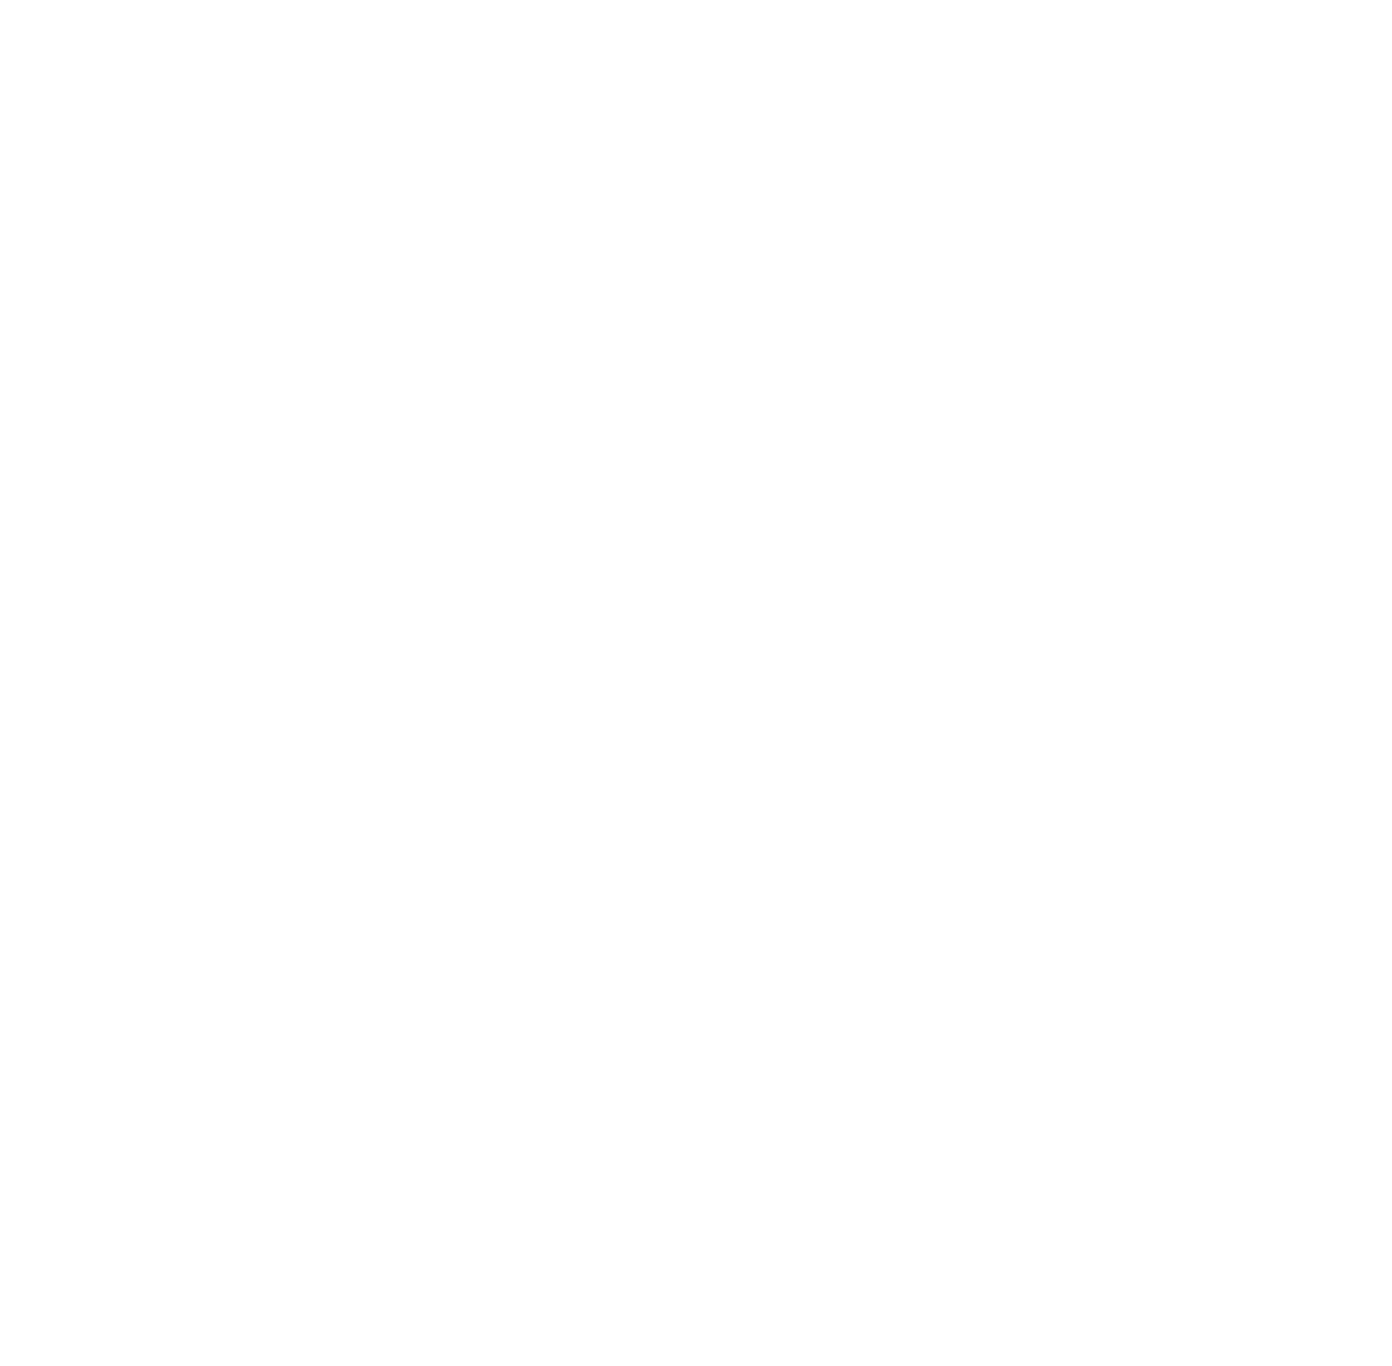
Target: J1202+5416
Instrument: ACS/SBC
Filter: F125LP
Exposure: 30 min
Observation ID: jfec05010

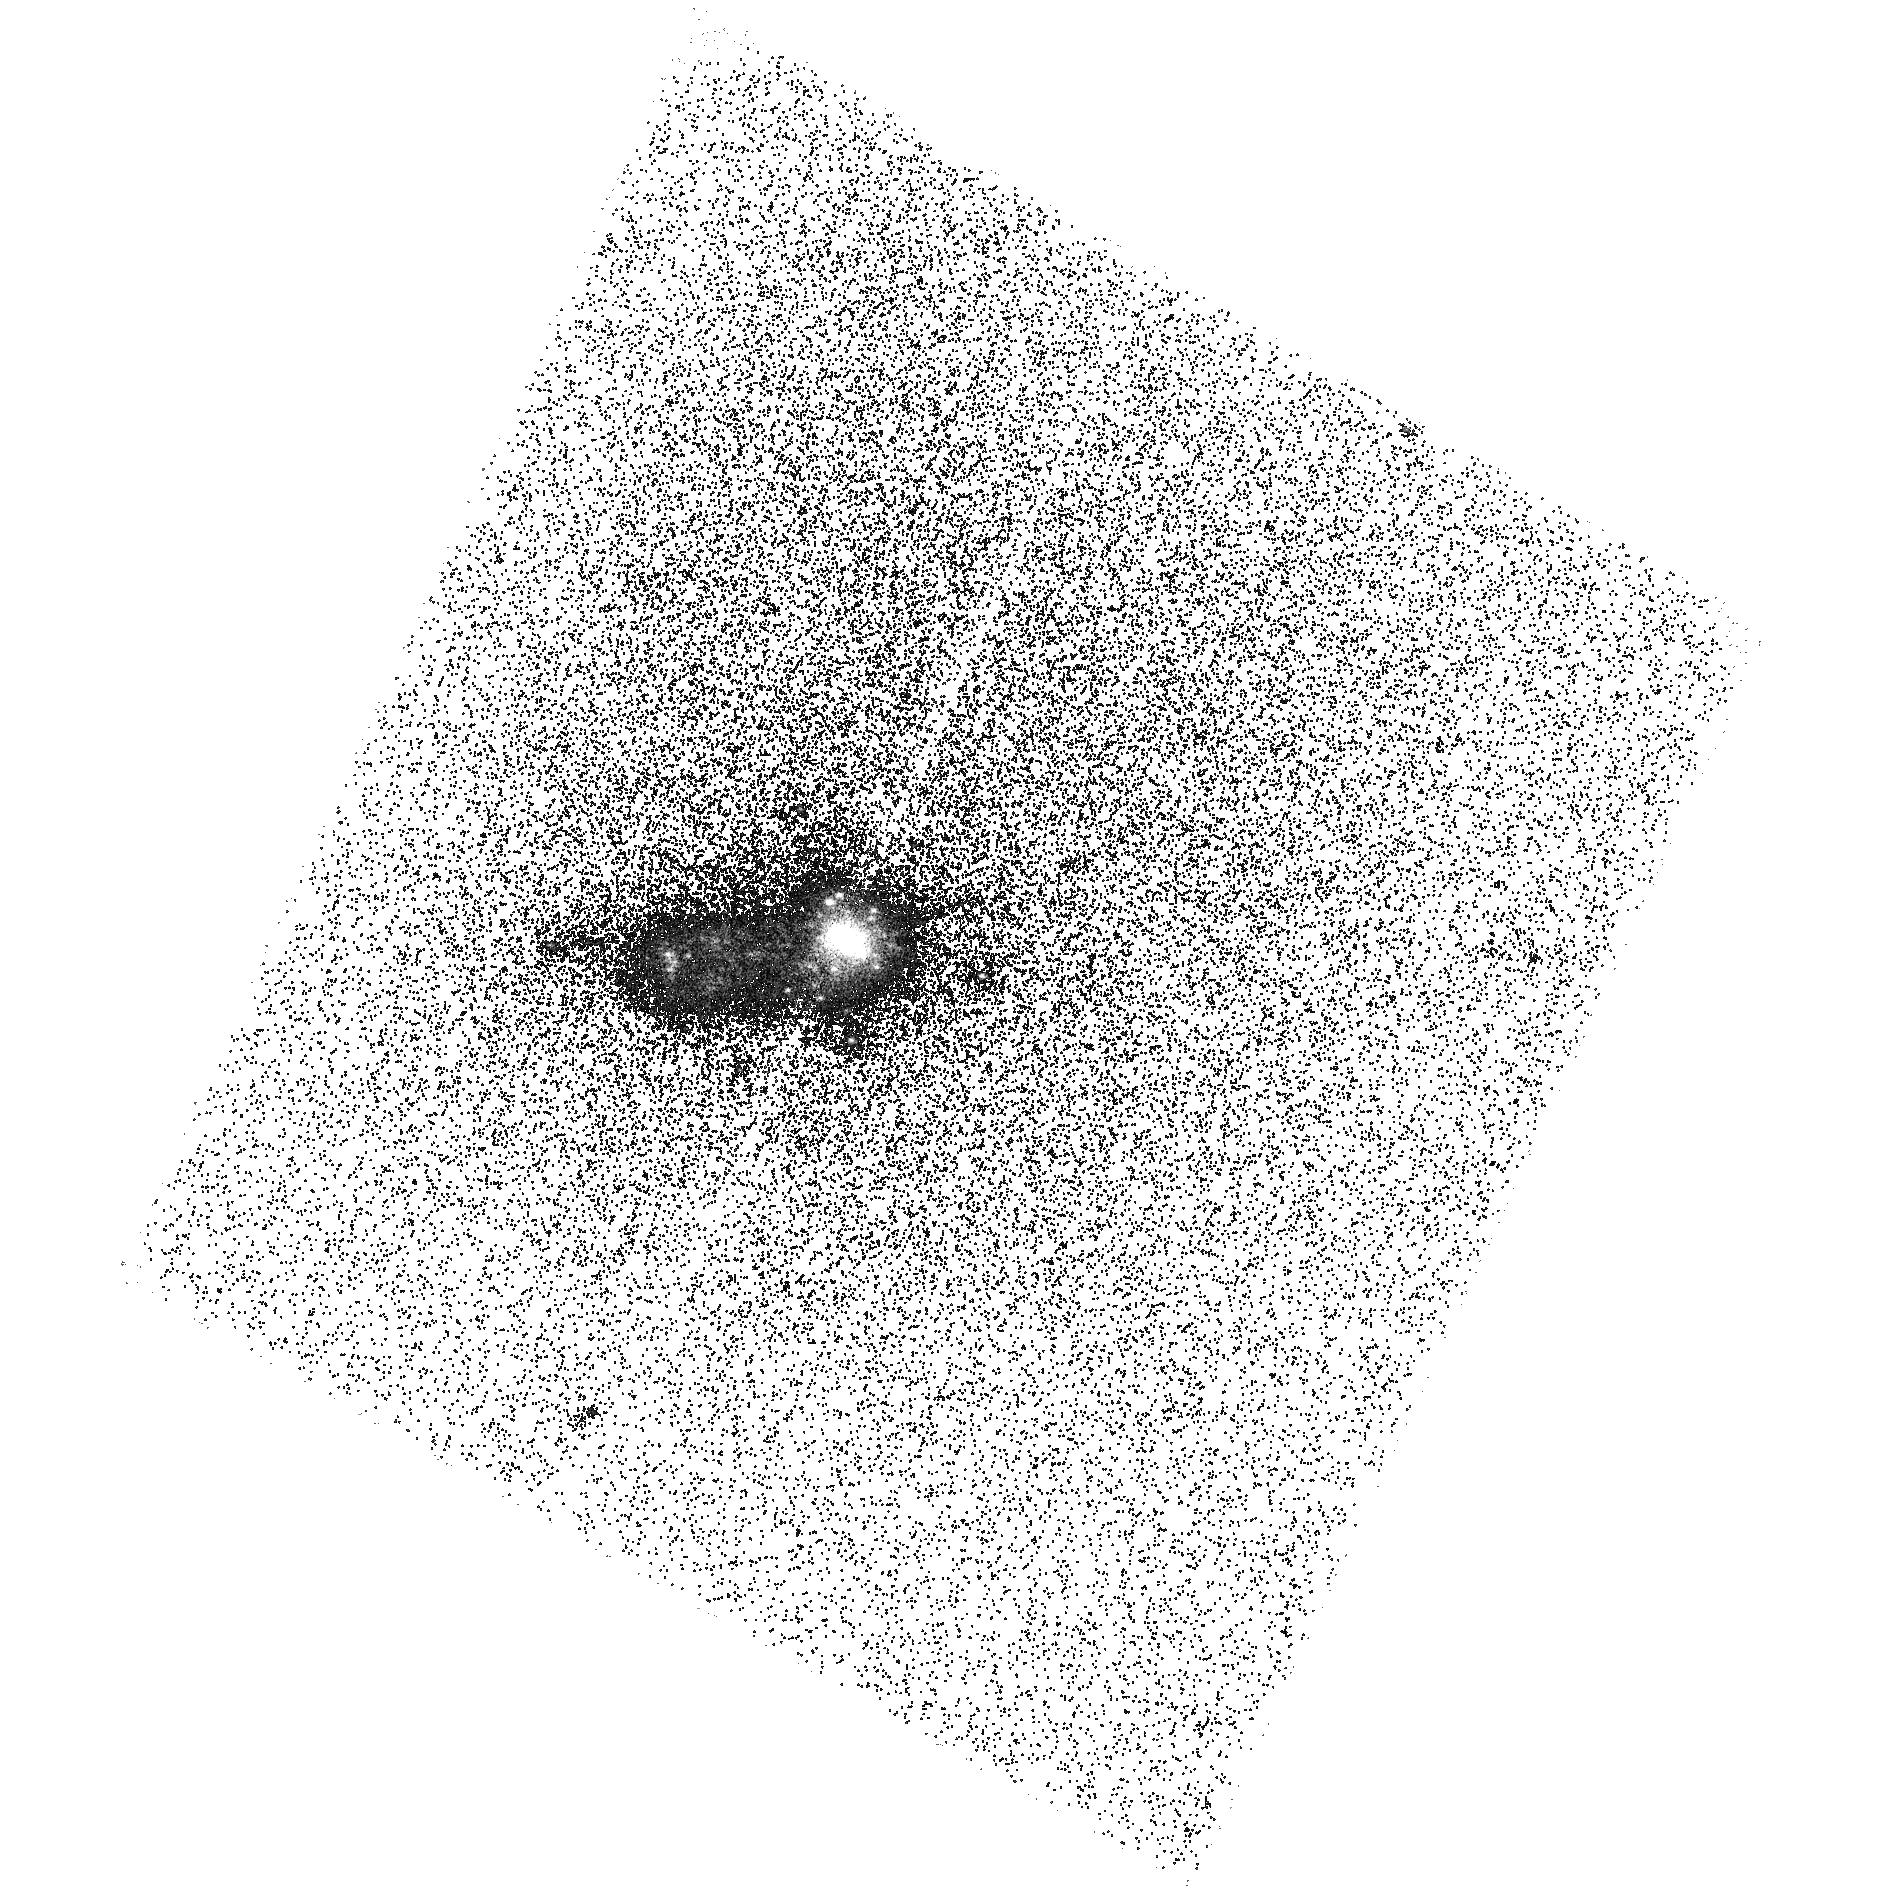
Target: J0947+4138
Instrument: ACS/SBC
Filter: F140LP
Exposure: 34 min
Observation ID: hst_17702_08_acs_sbc_f140lp_jfec08

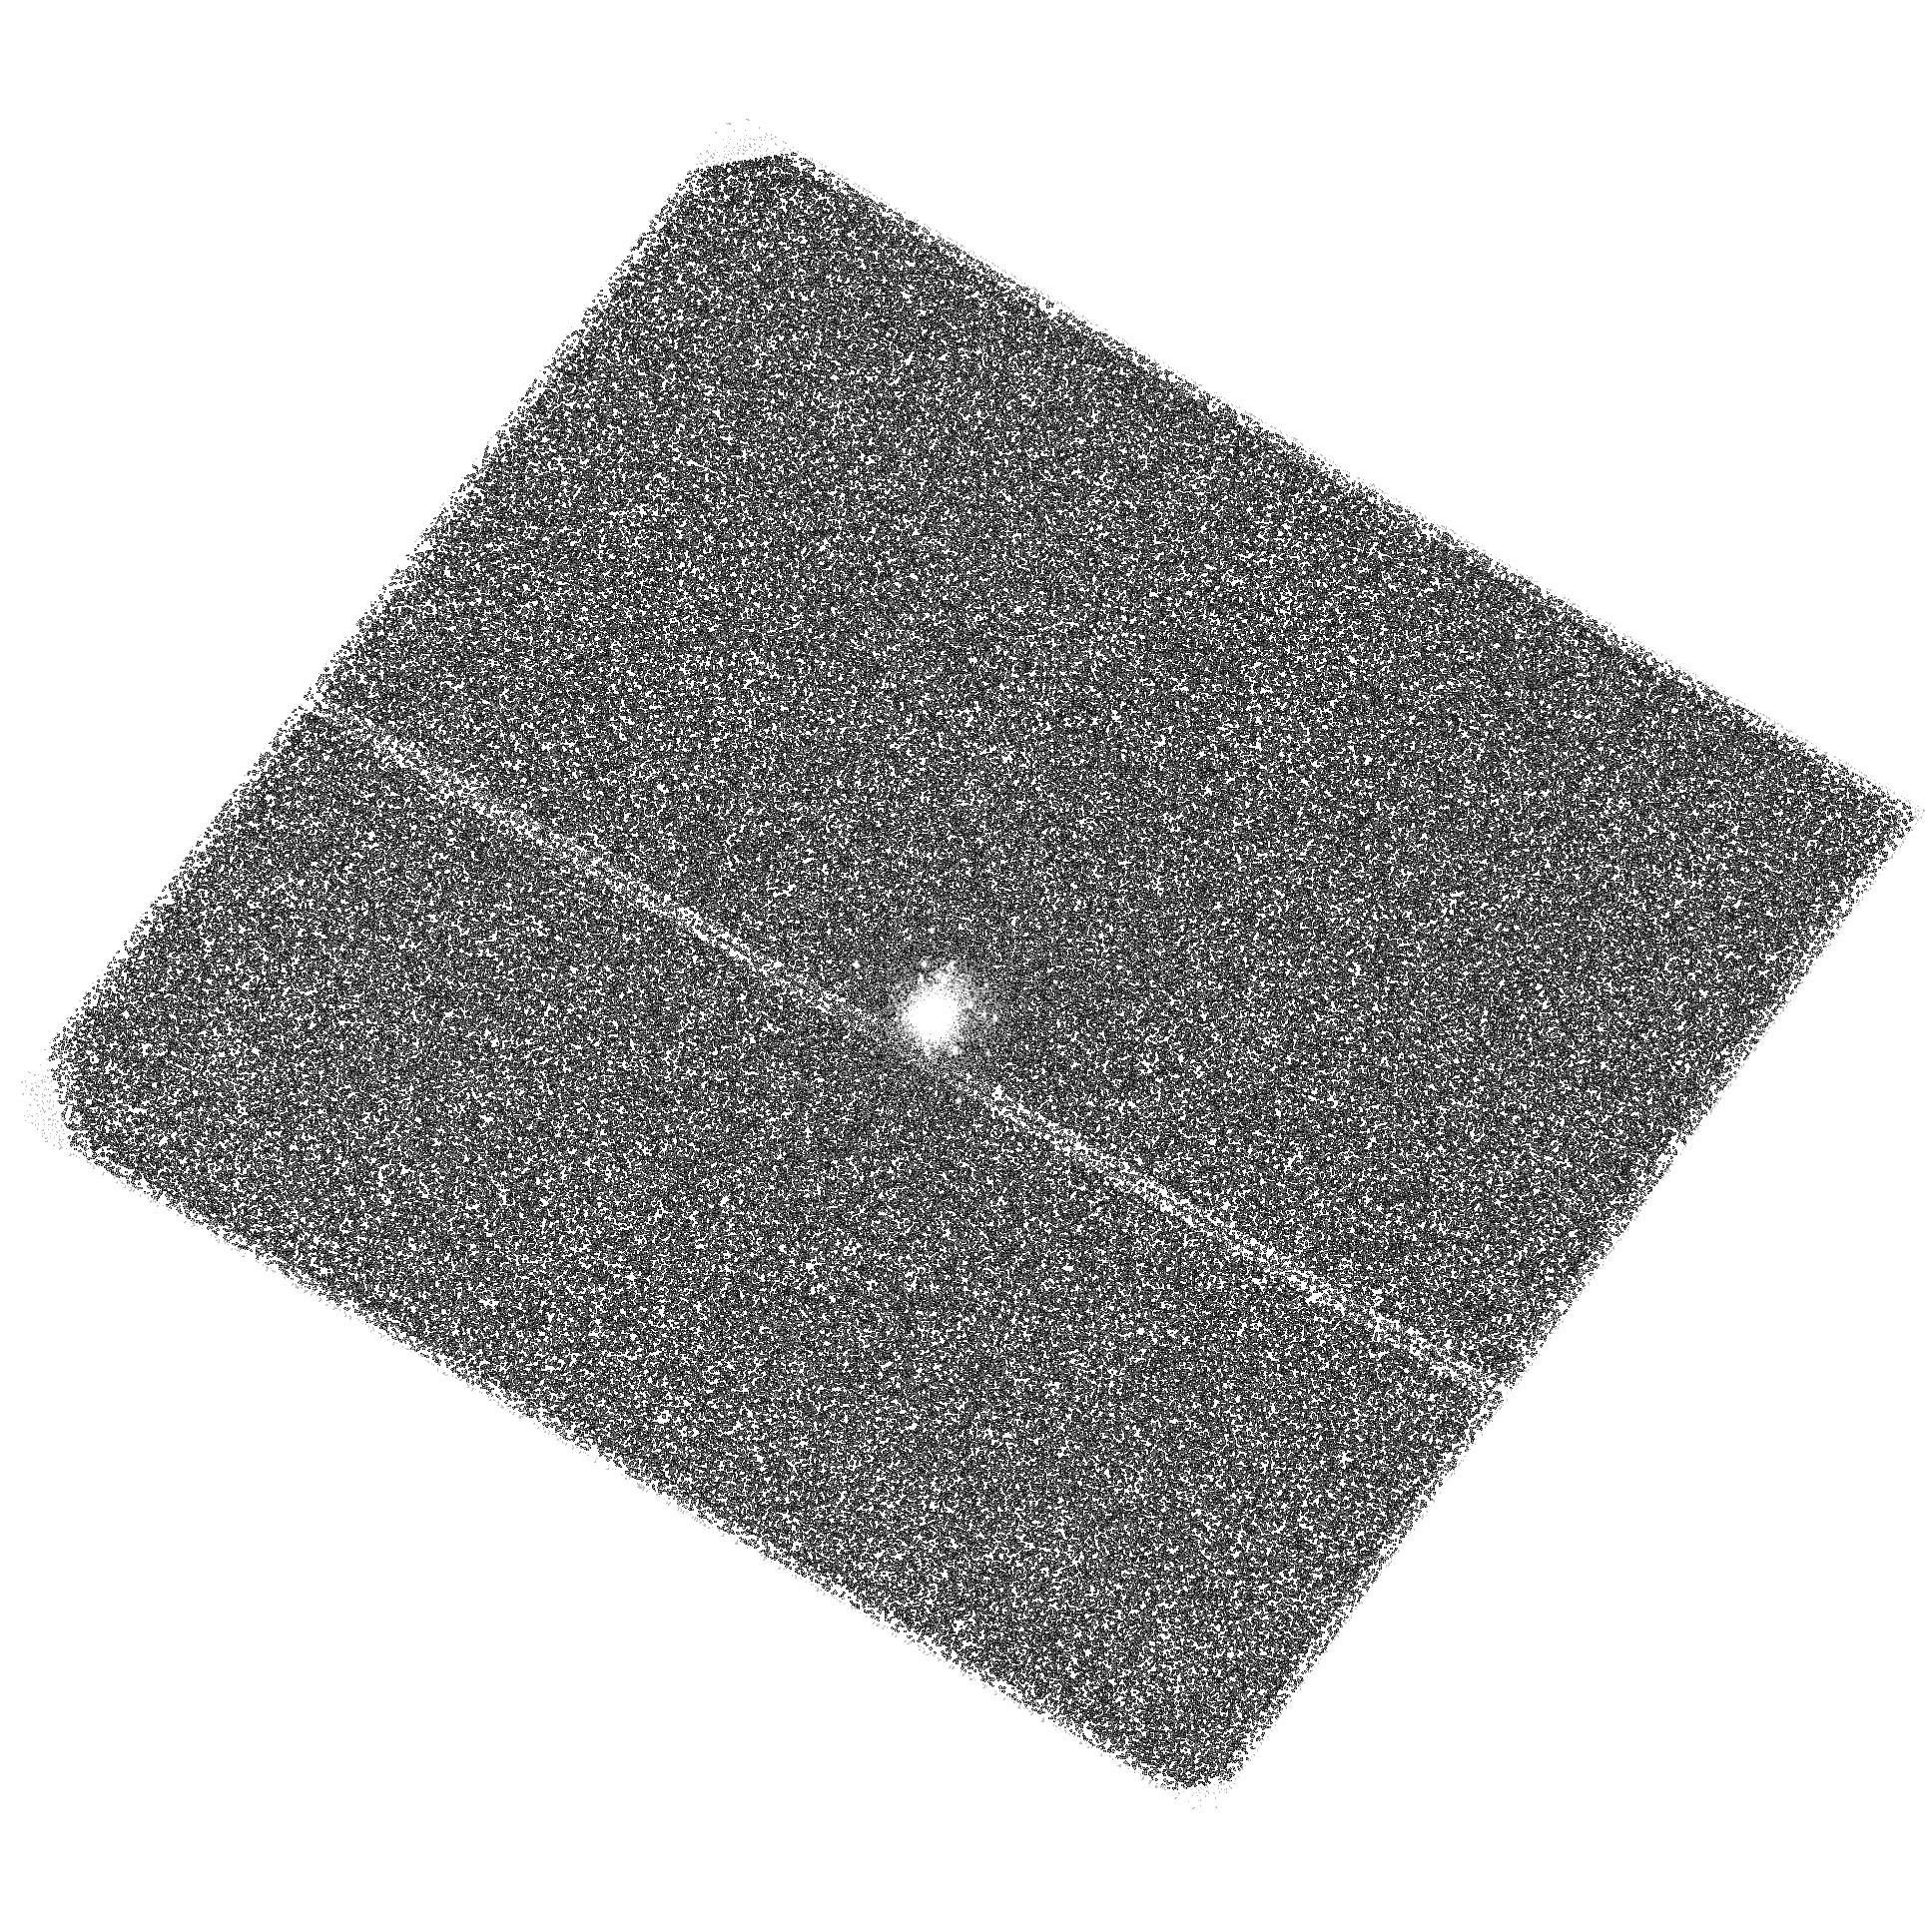
Target: J1325-1136
Instrument: ACS/SBC
Filter: F140LP
Exposure: 14 min
Observation ID: hst_17702_02_acs_sbc_f140lp_jfec02

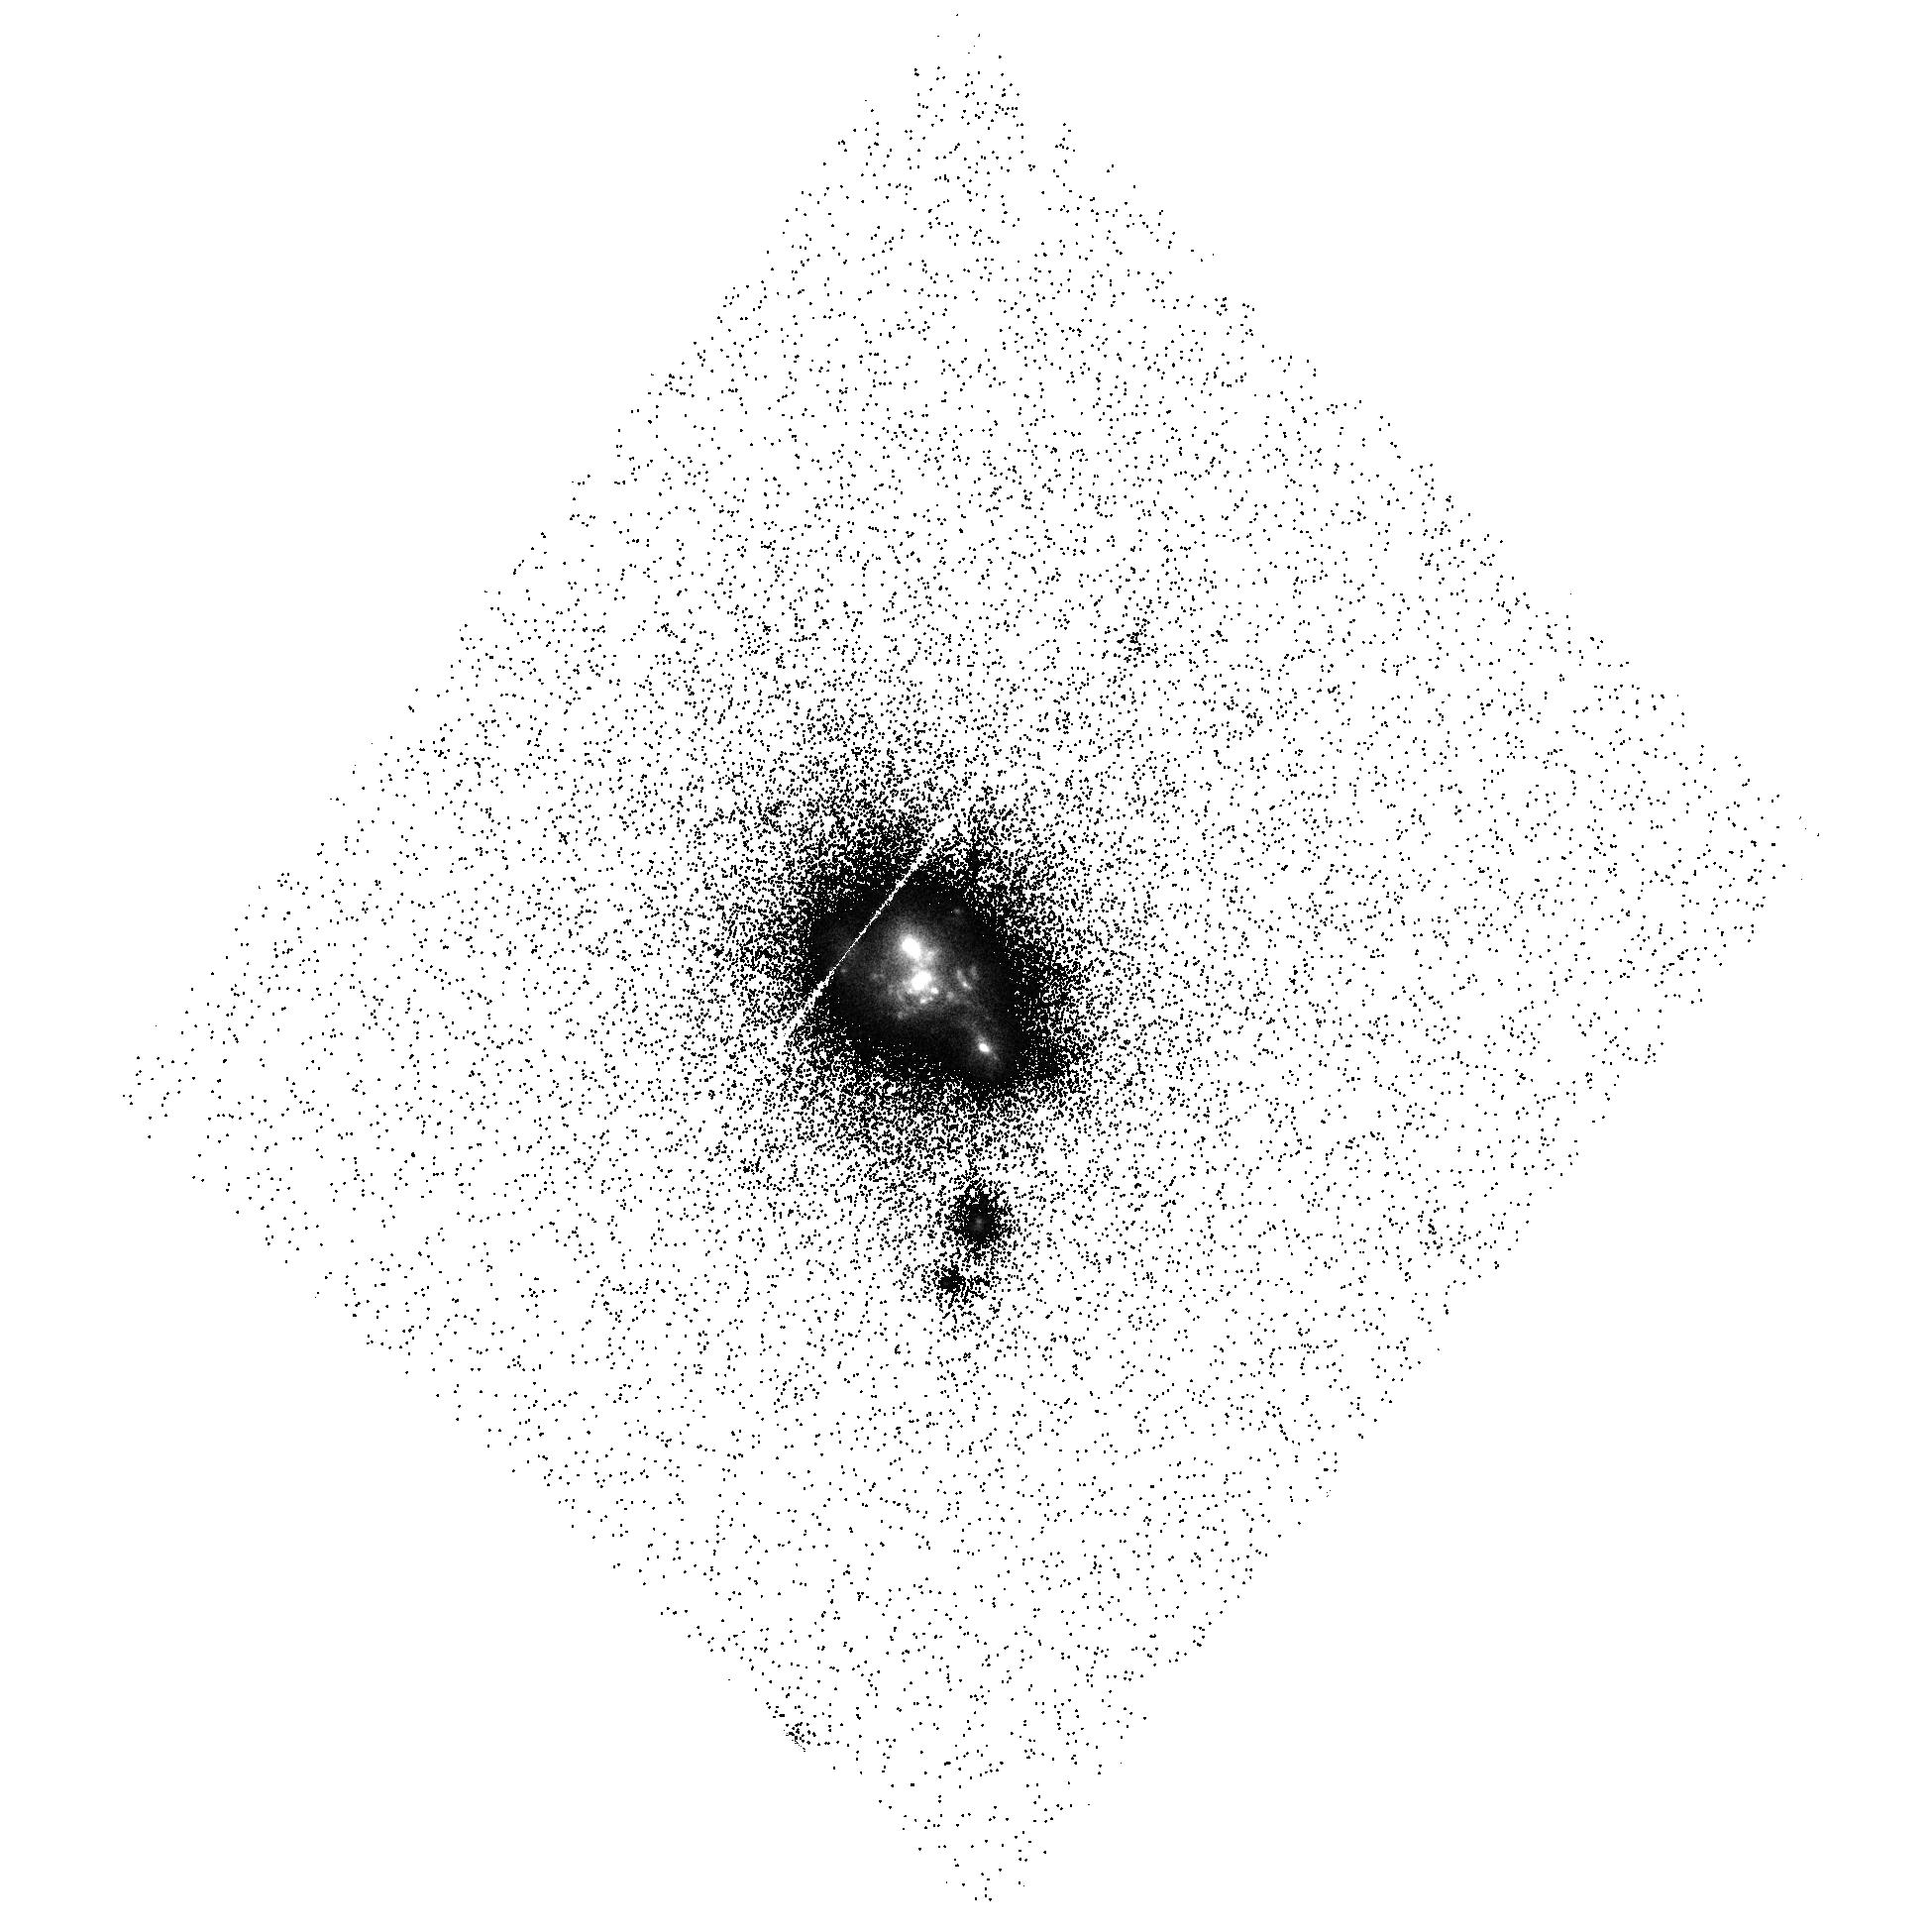
Target: J1253-0312
Instrument: ACS/SBC
Filter: F140LP
Exposure: 9 min
Observation ID: hst_17702_01_acs_sbc_f140lp_jfec01

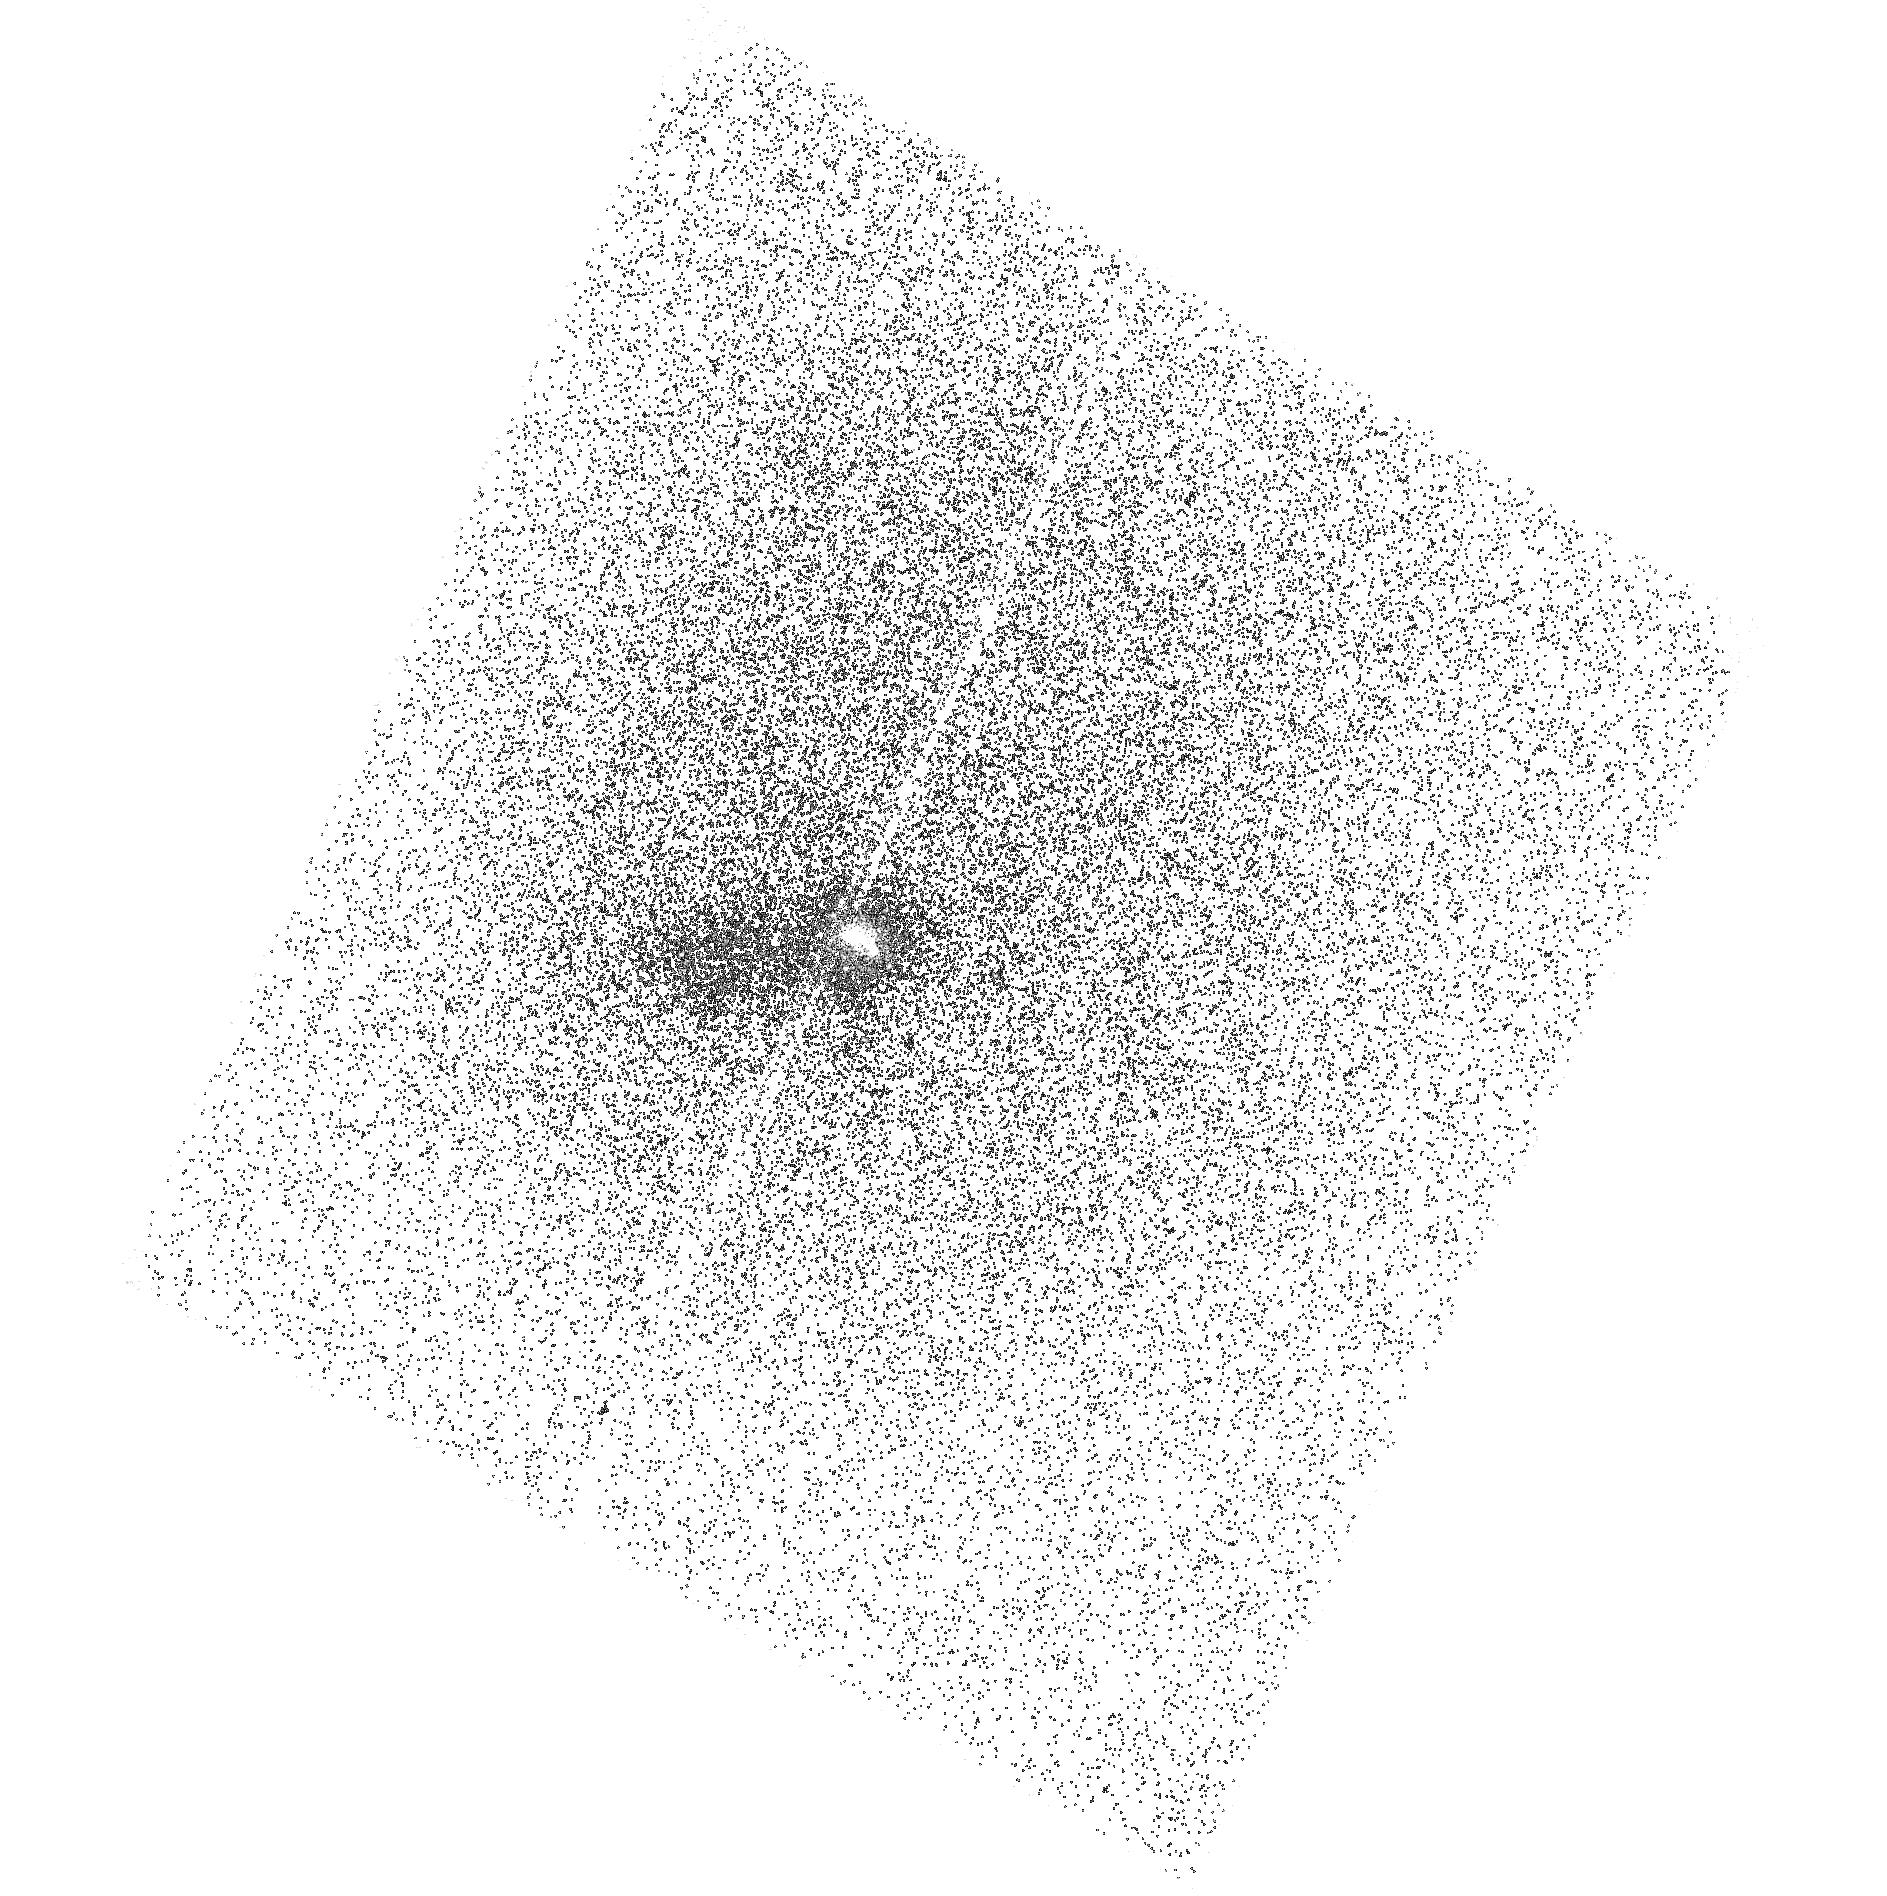
Target: J0947+4138
Instrument: ACS/SBC
Filter: F165LP
Exposure: 42 min
Observation ID: hst_17702_12_acs_sbc_f165lp_jfec12

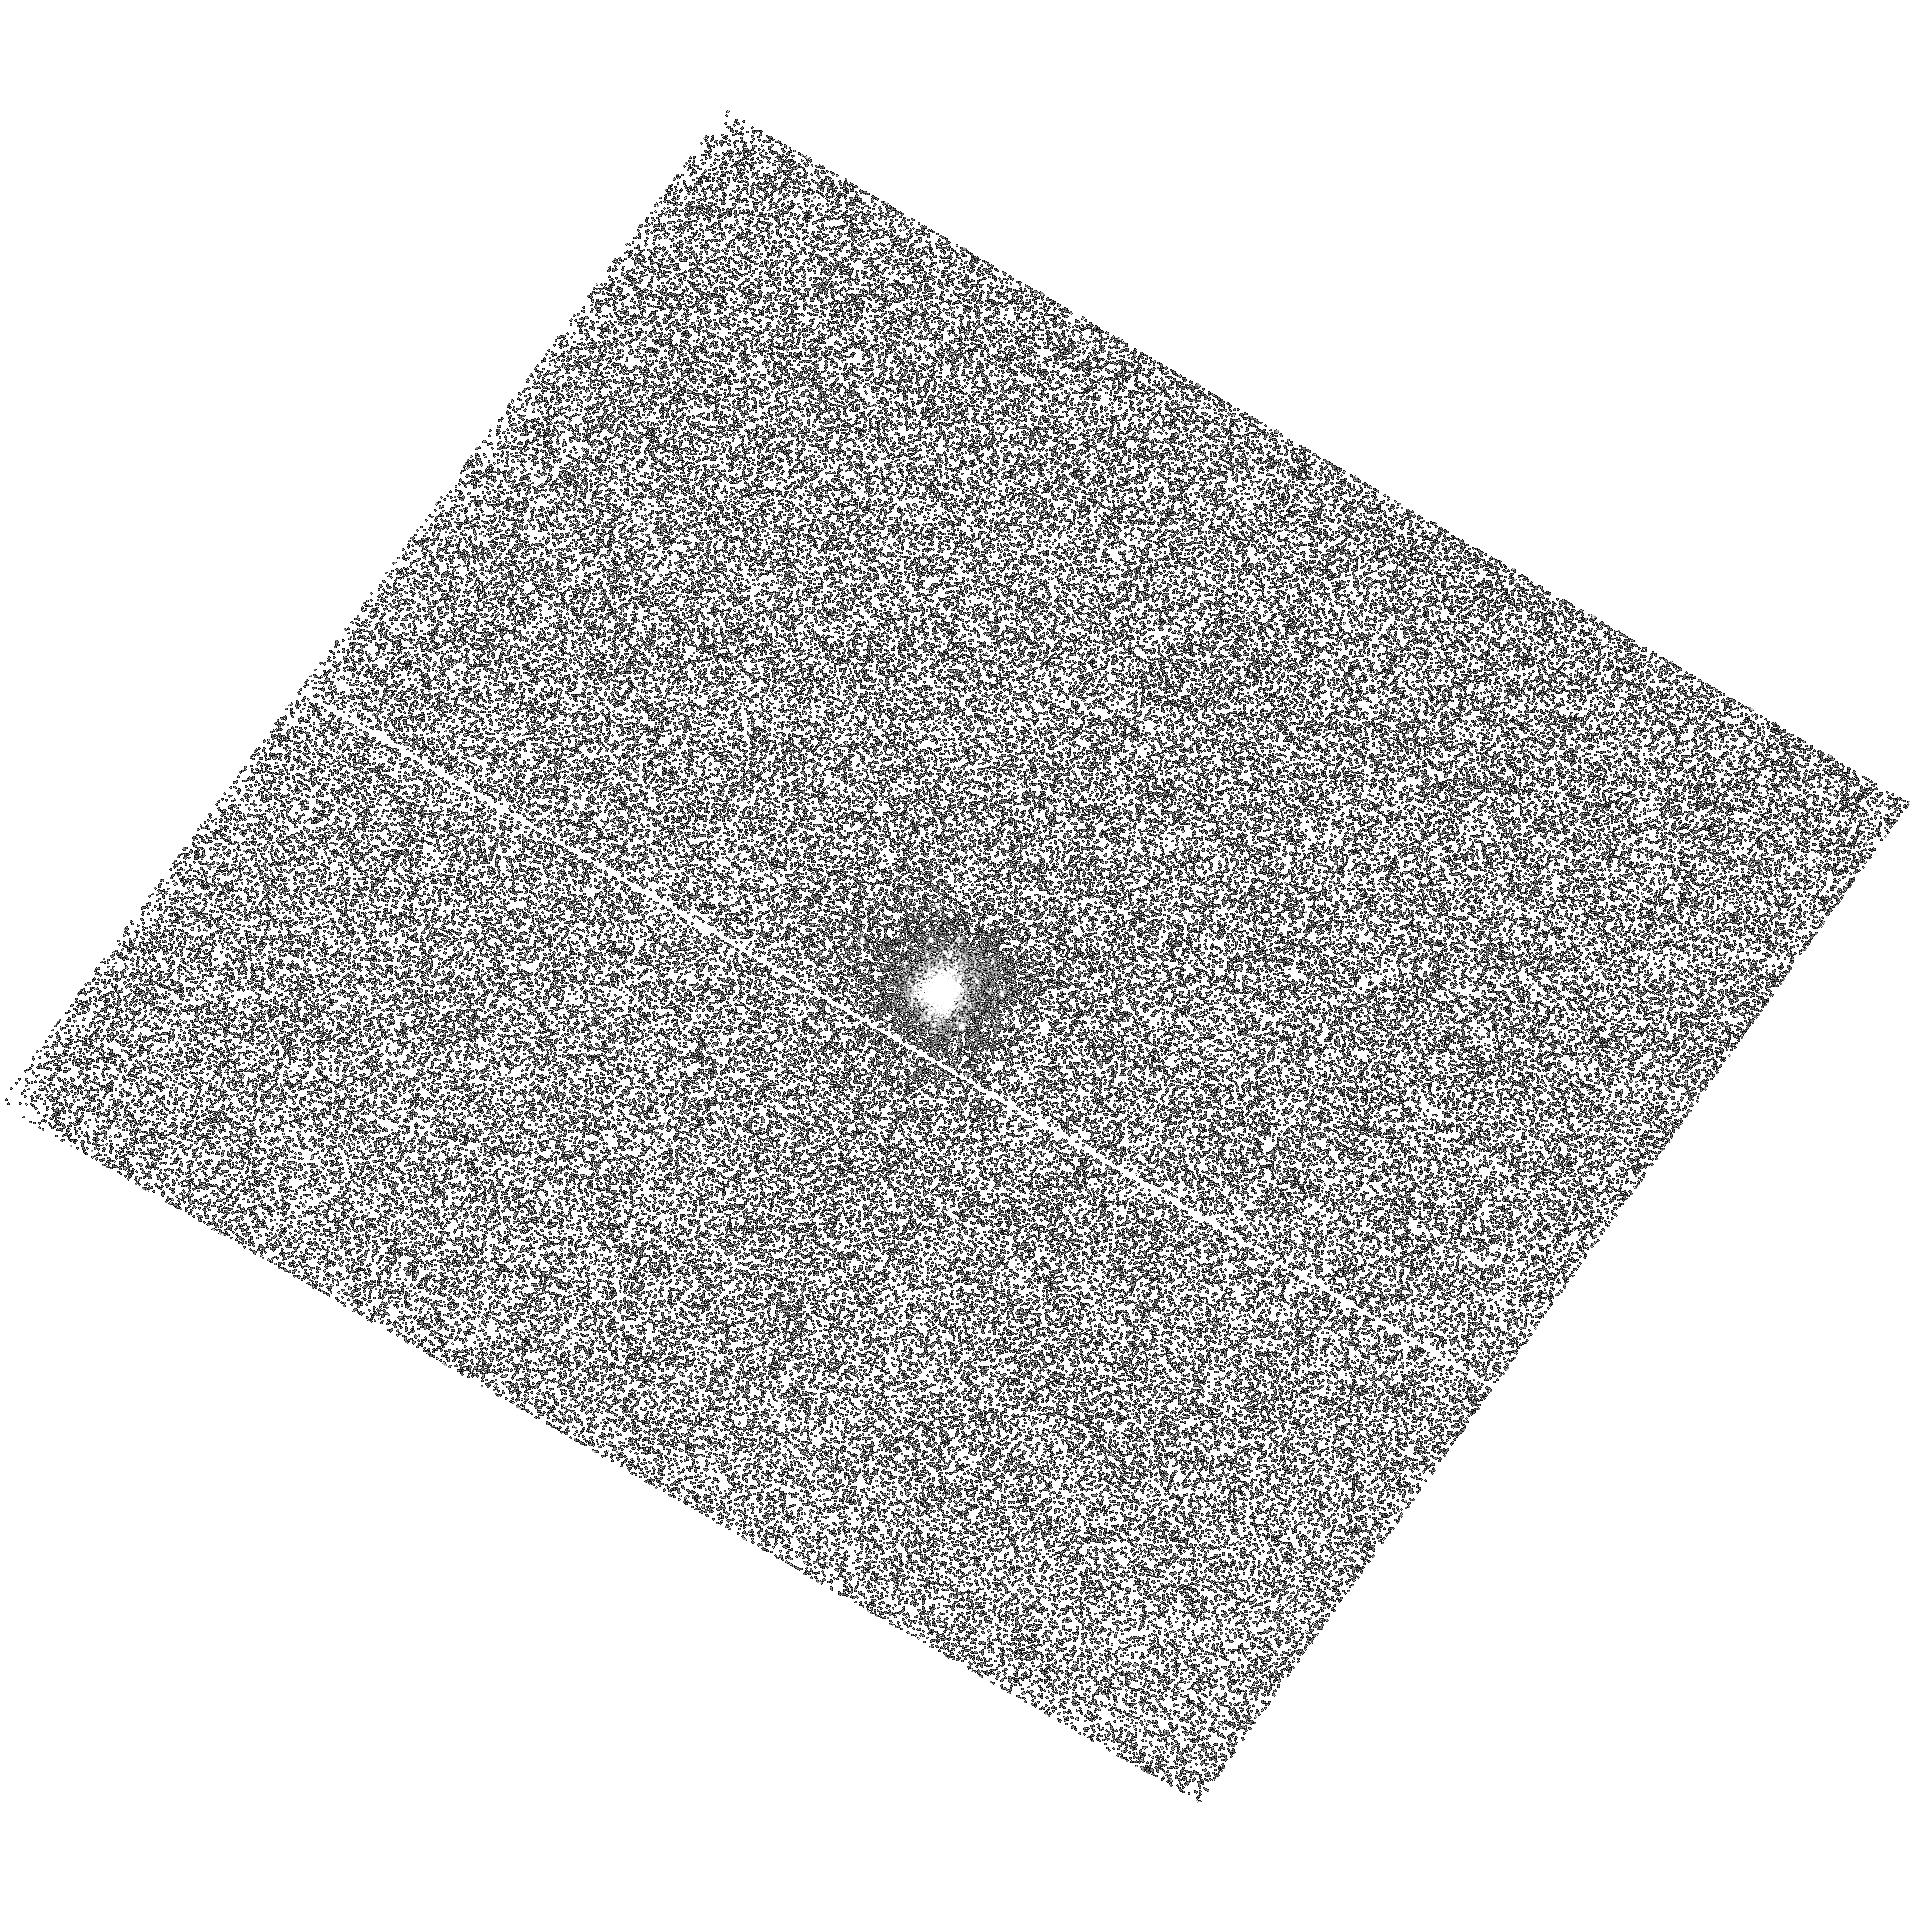
Target: J1325-1136
Instrument: ACS/SBC
Filter: F150LP
Exposure: 12 min
Observation ID: hst_17702_10_acs_sbc_f150lp_jfec10

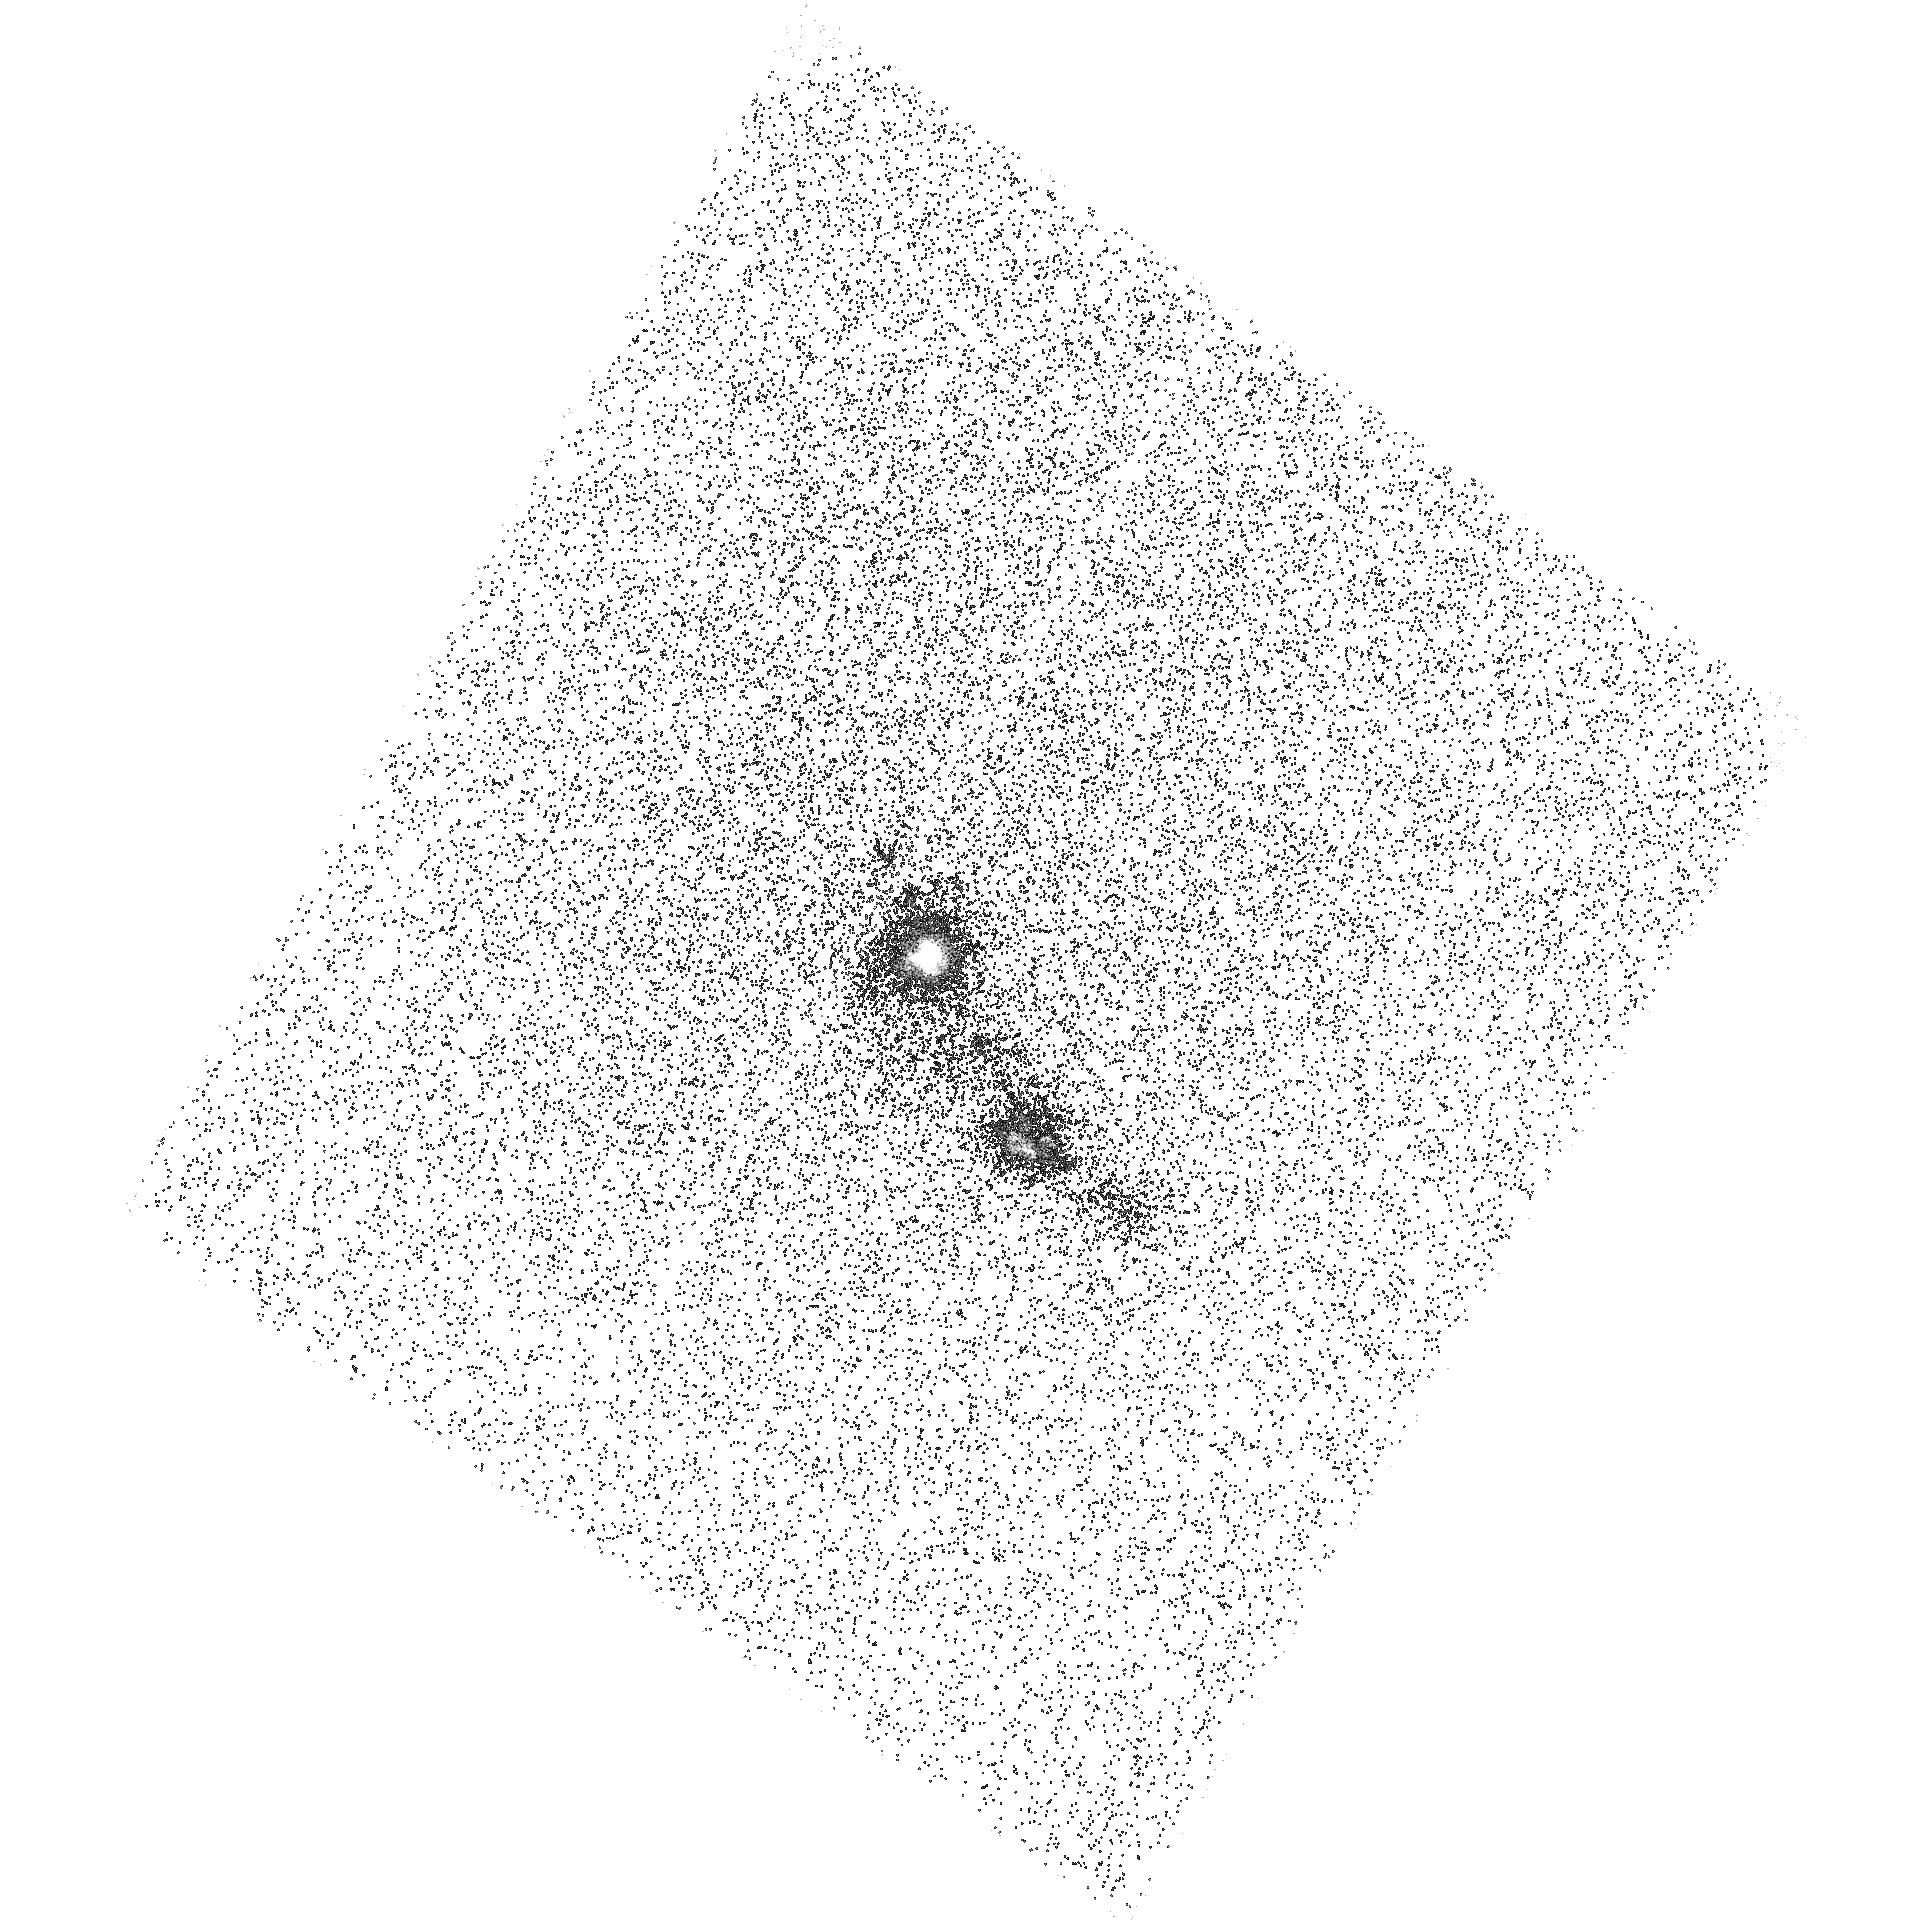
Target: J1202+5416
Instrument: ACS/SBC
Filter: F165LP
Exposure: 36 min
Observation ID: hst_17702_06_acs_sbc_f165lp_jfec06

Exploring the unexpected interplay between Lyman-alpha and C IV emission using spatially resolved imaging (PI: Gazagnes, Simon)

The synergy between Lyman-alpha and C IV 1548, 50A is among our most promising UV diagnostics for understanding the escape of ionizing photons across all energy levels. Lya probes the properties of low-ionization gas (~13.6 eV), while C IV probes higher-energy levels (>54 eV), corresponding to photons capable of ionizing two hydrogen atoms each. Notably, both HST and JWST observations have uncovered targets with significant C IV emissions in galaxies at redshifts around 5--11. Thus, to disentangle the role of star-forming galaxies in the overall ionizing budget across various energy levels, our models must reproduce both the Lya and C IV emissions. Recent low-z observations of C IV and Lya emitters have revealed intriguing trends: galaxies with substantial C IV emission tend to exhibit larger damped Lyman-alpha absorption, whereas those with prominent Lya emission often display weak or no C IV absorption. This contrasting behavior challenges our current understanding of the interplay between hard ionizing fields and the escape of ionizing photons. It suggests that galaxies with hard ionizing sources may not significantly contribute to reionization due to being embedded in large opaque H I clouds. Here, we propose 25 orbits of HST ACS/SBC observations to spatially resolve the Lya, C IV, and UV emission in a sample of 8 star-forming galaxies at a redshift ~ 0. Four galaxies exhibit strong C IV emission and damped Lya absorption and four have weak C IV emission and dominant Lya emission. The requested observations are essential for improving our understanding of the Lya and C IV synergy and determining the contribution of C IV emitting galaxies to reionization.